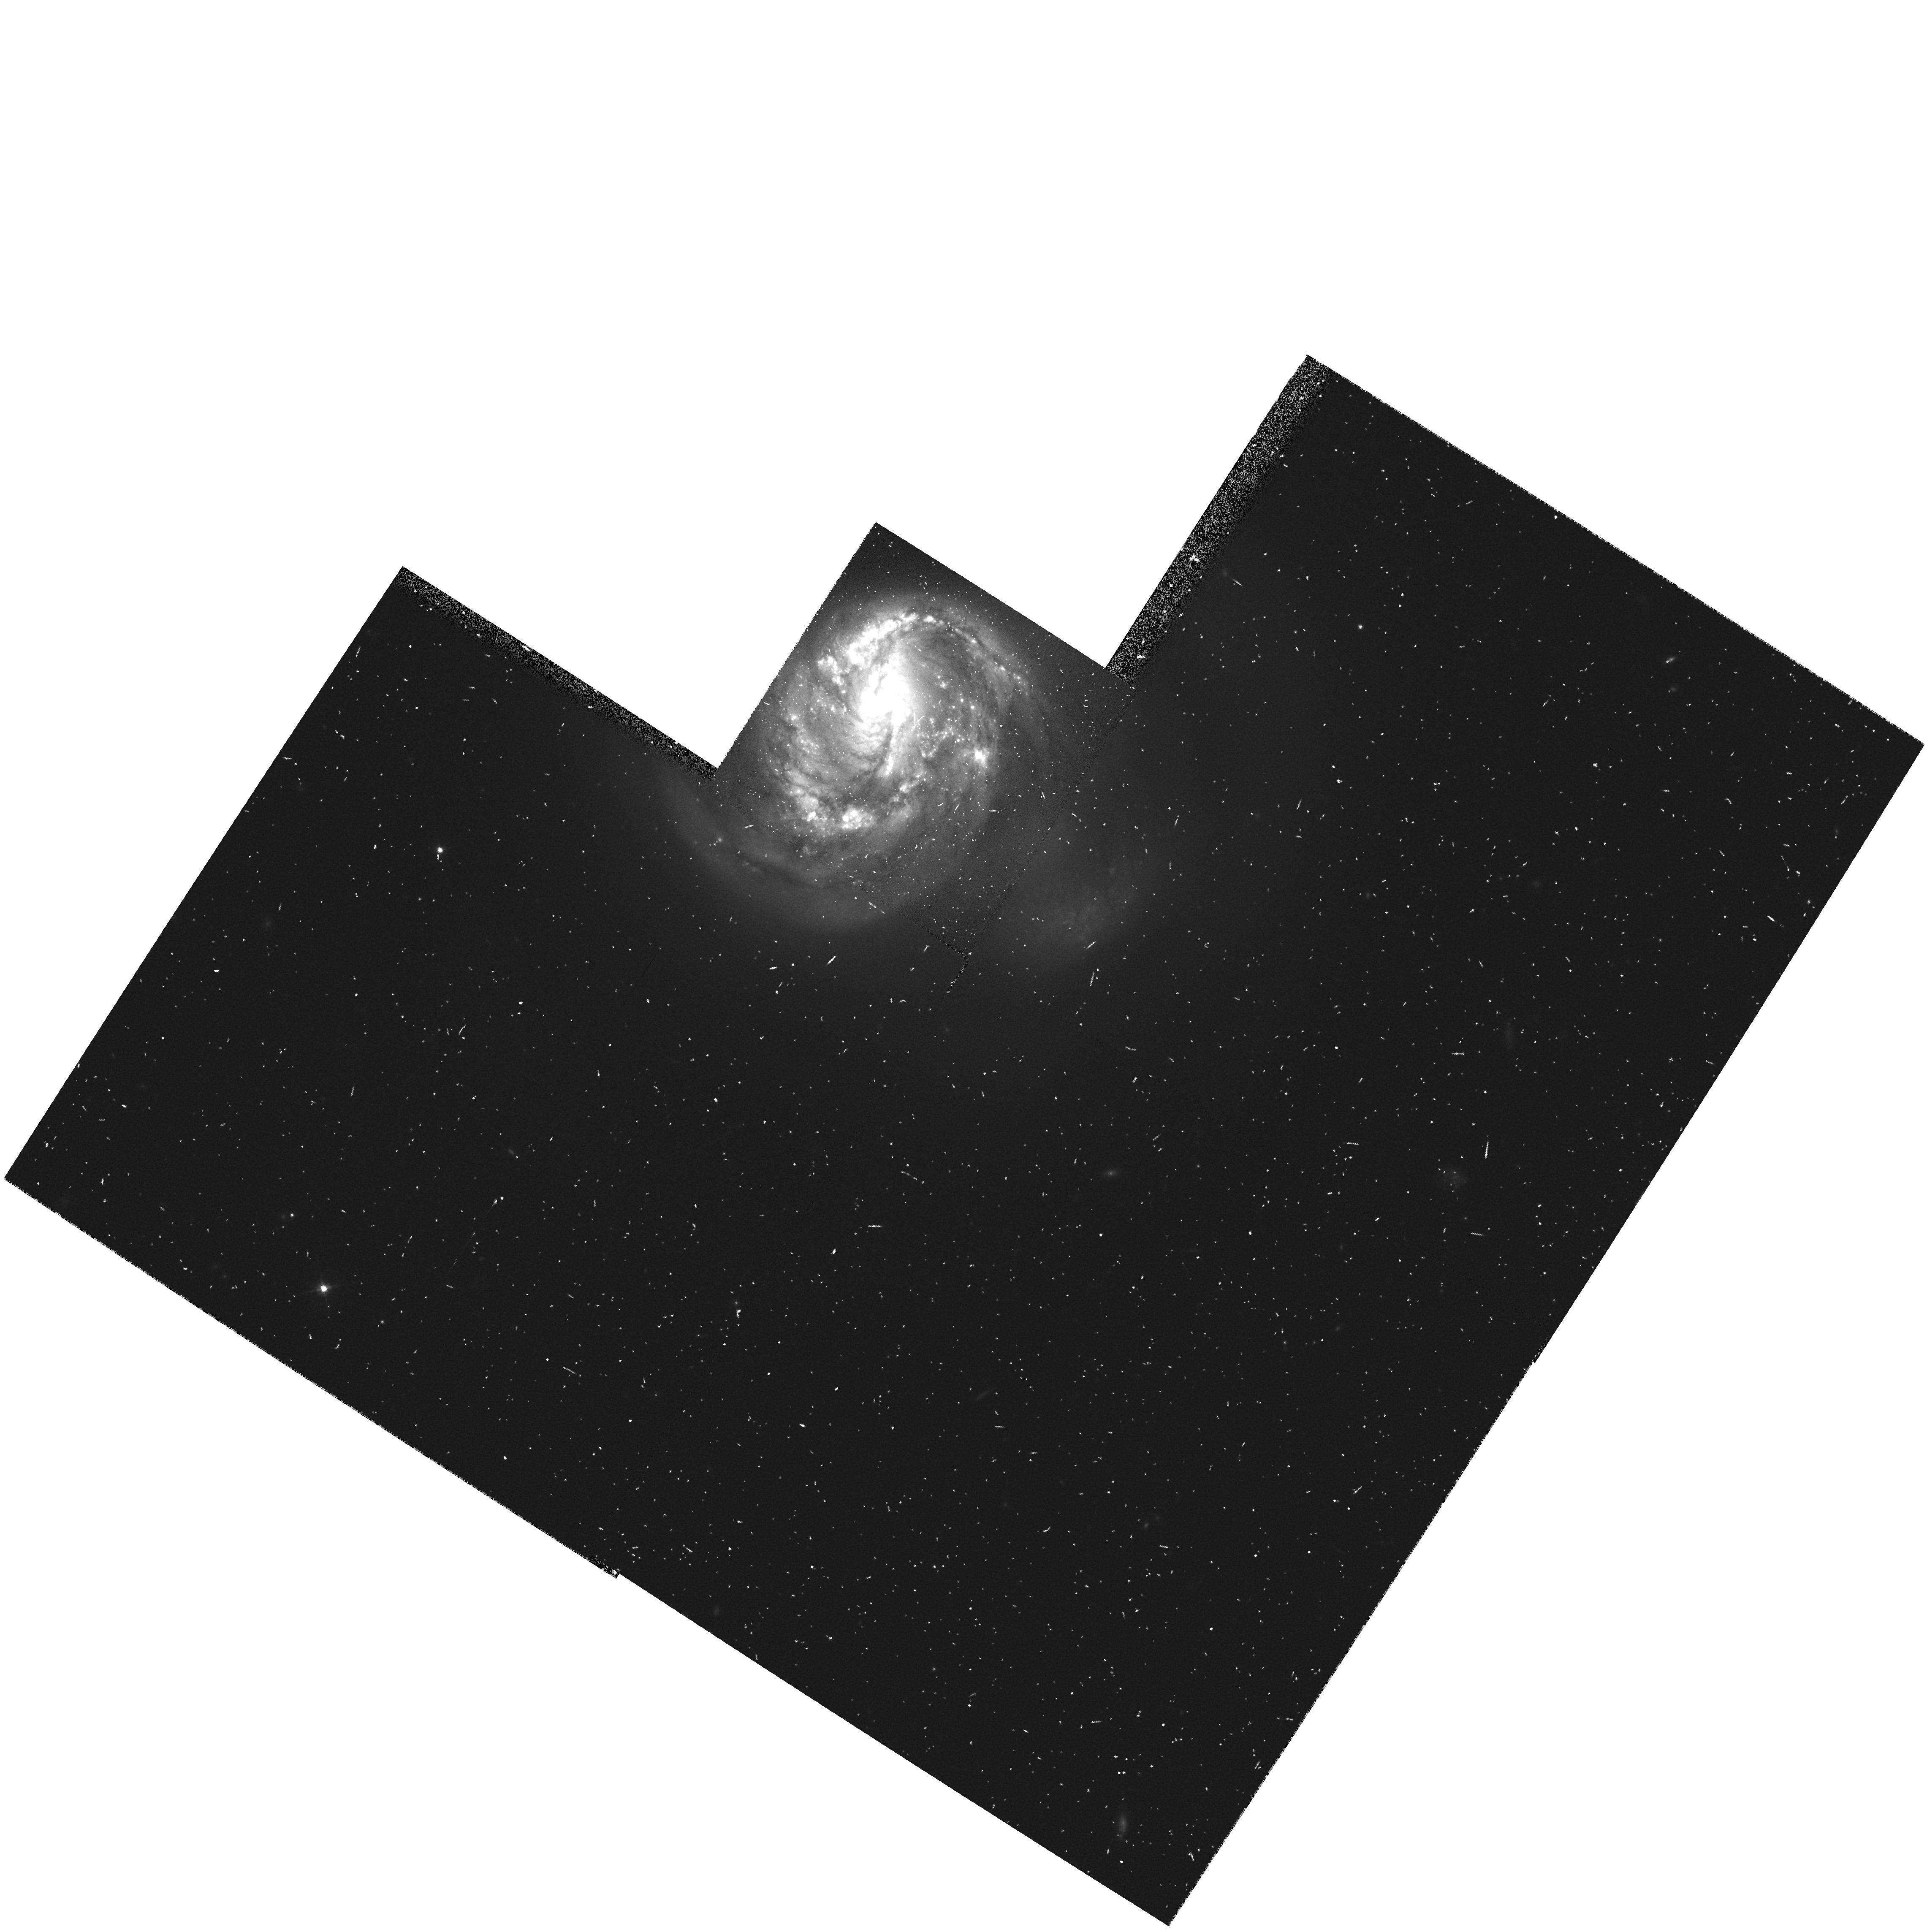
Target: IC5135
Instrument: WFPC2/PC
Filter: F606W
Exposure: 8 min
Observation ID: hst_5479_0w_wfpc2_pc_f606w_u2e60w

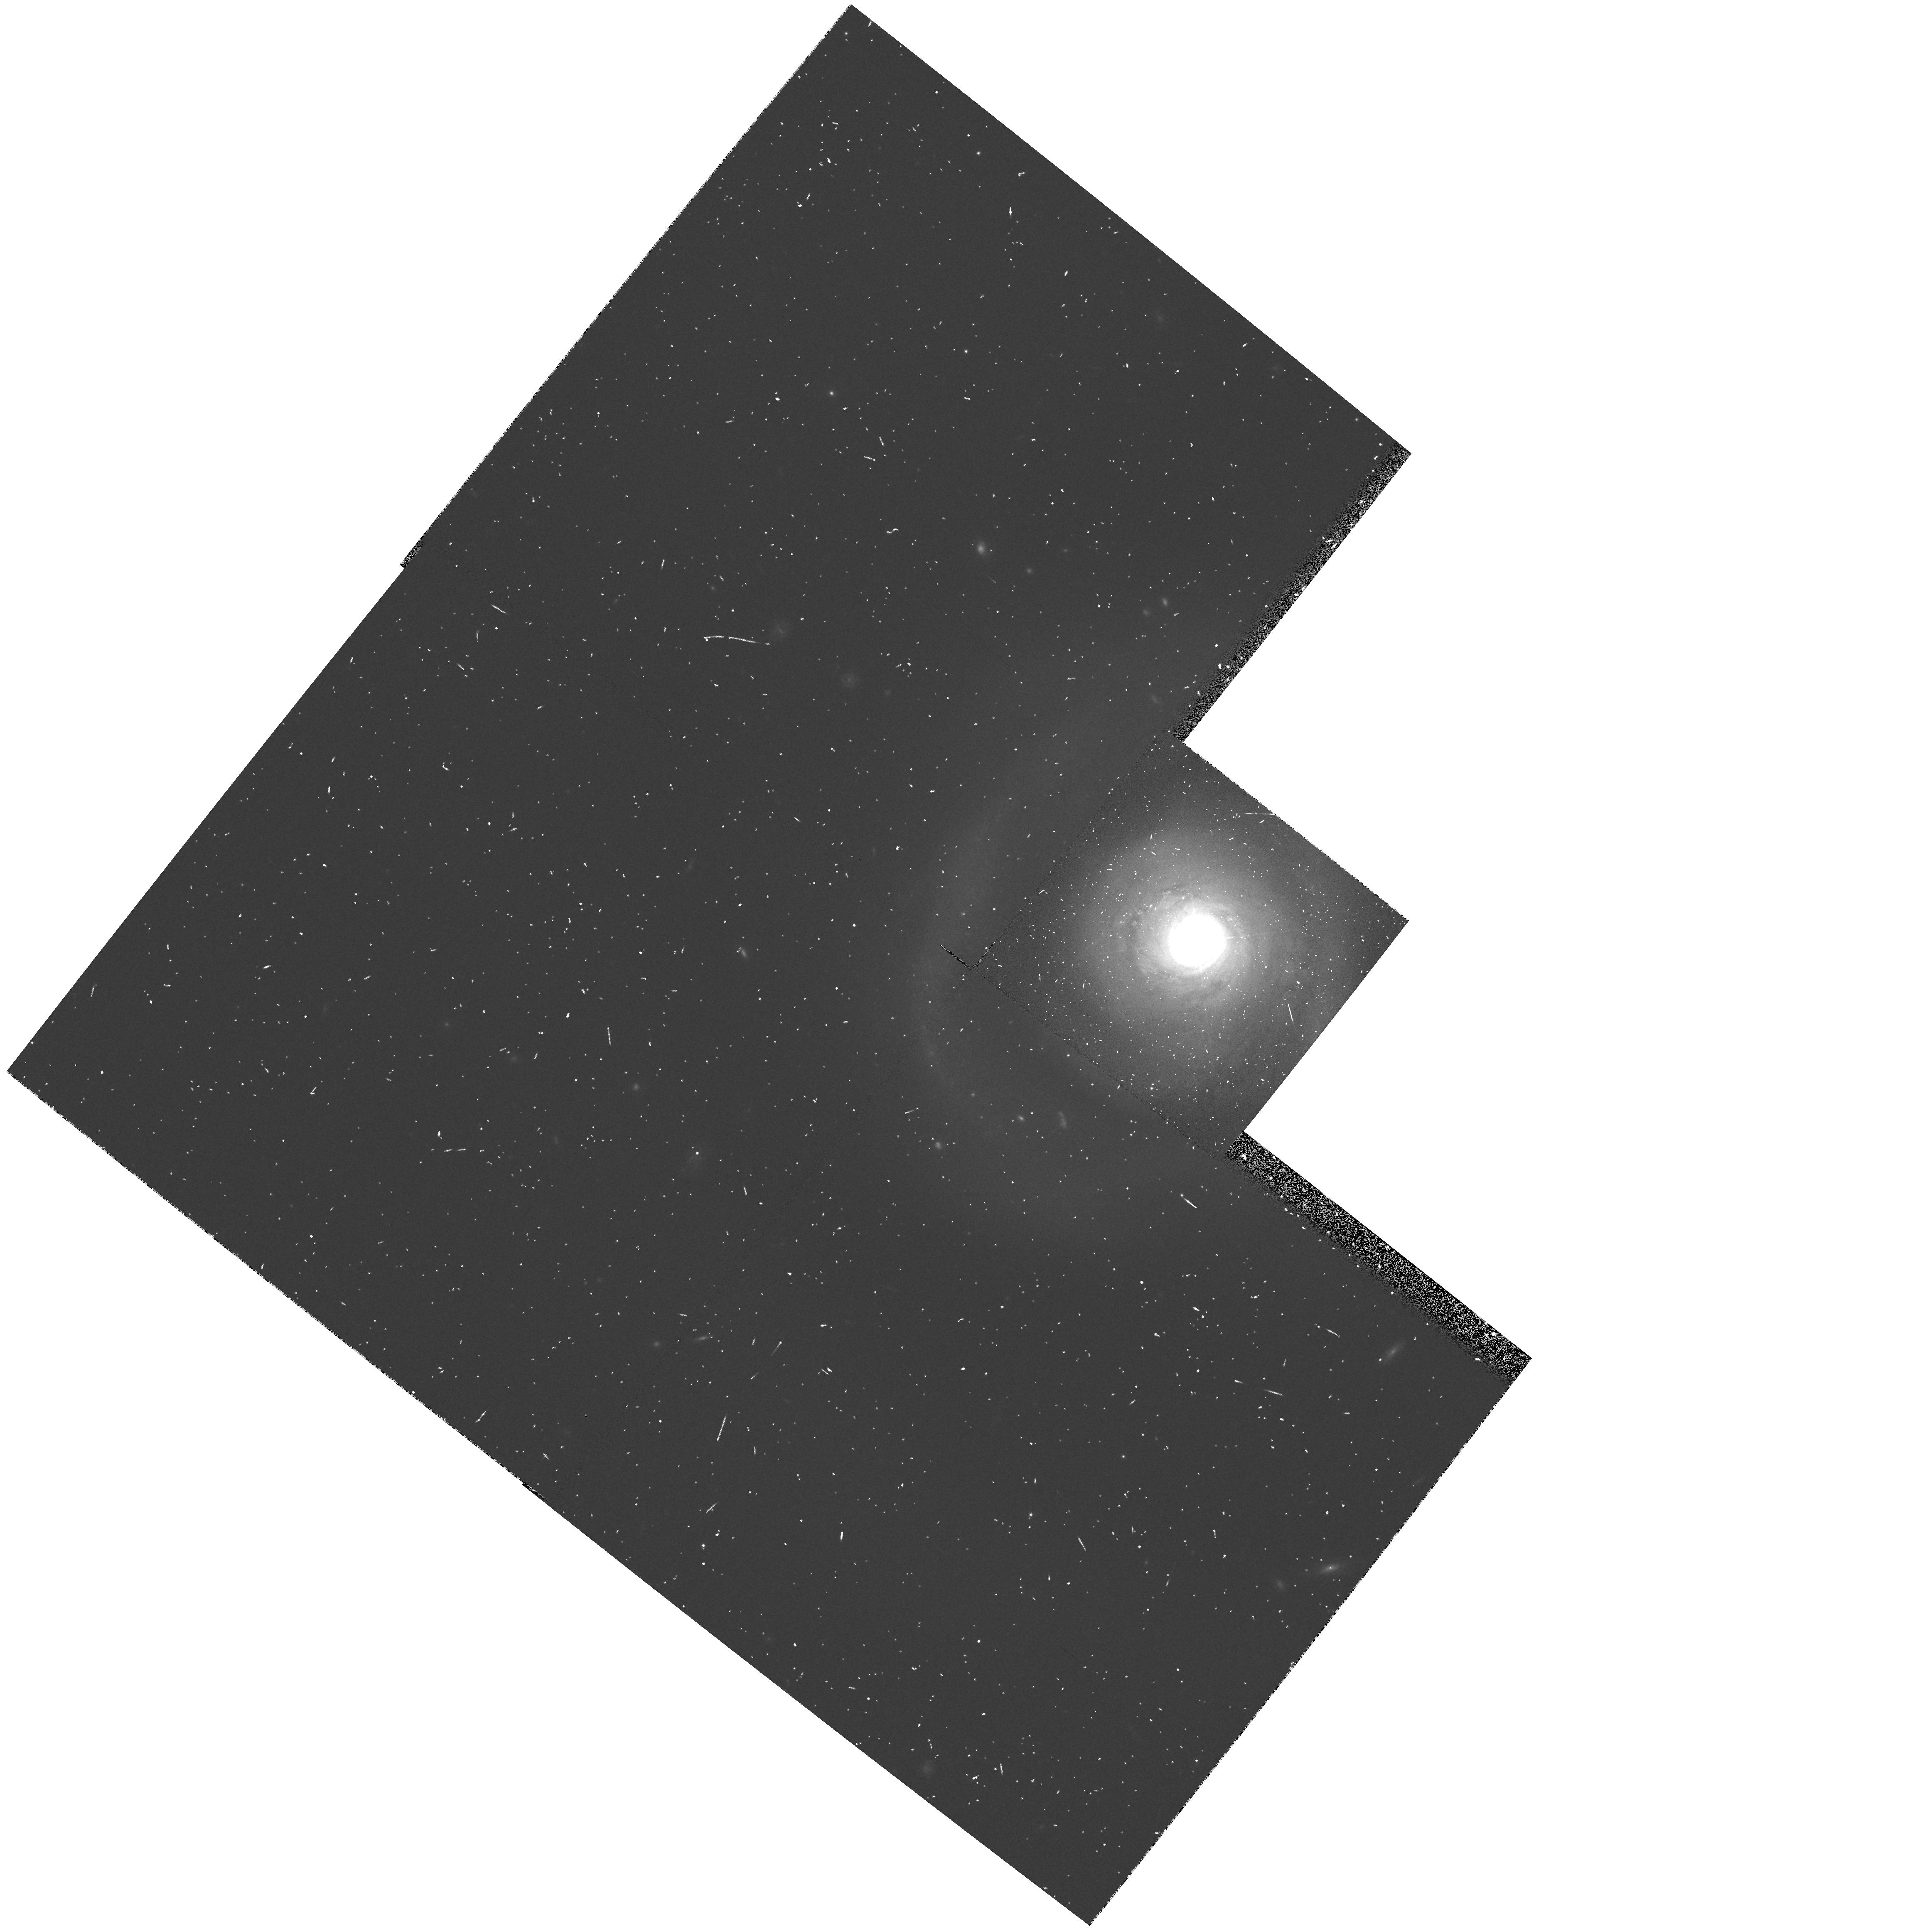
Target: NGC5548
Instrument: WFPC2/PC
Filter: F606W
Exposure: 8 min
Observation ID: hst_5479_4p_wfpc2_pc_f606w_u2e64p

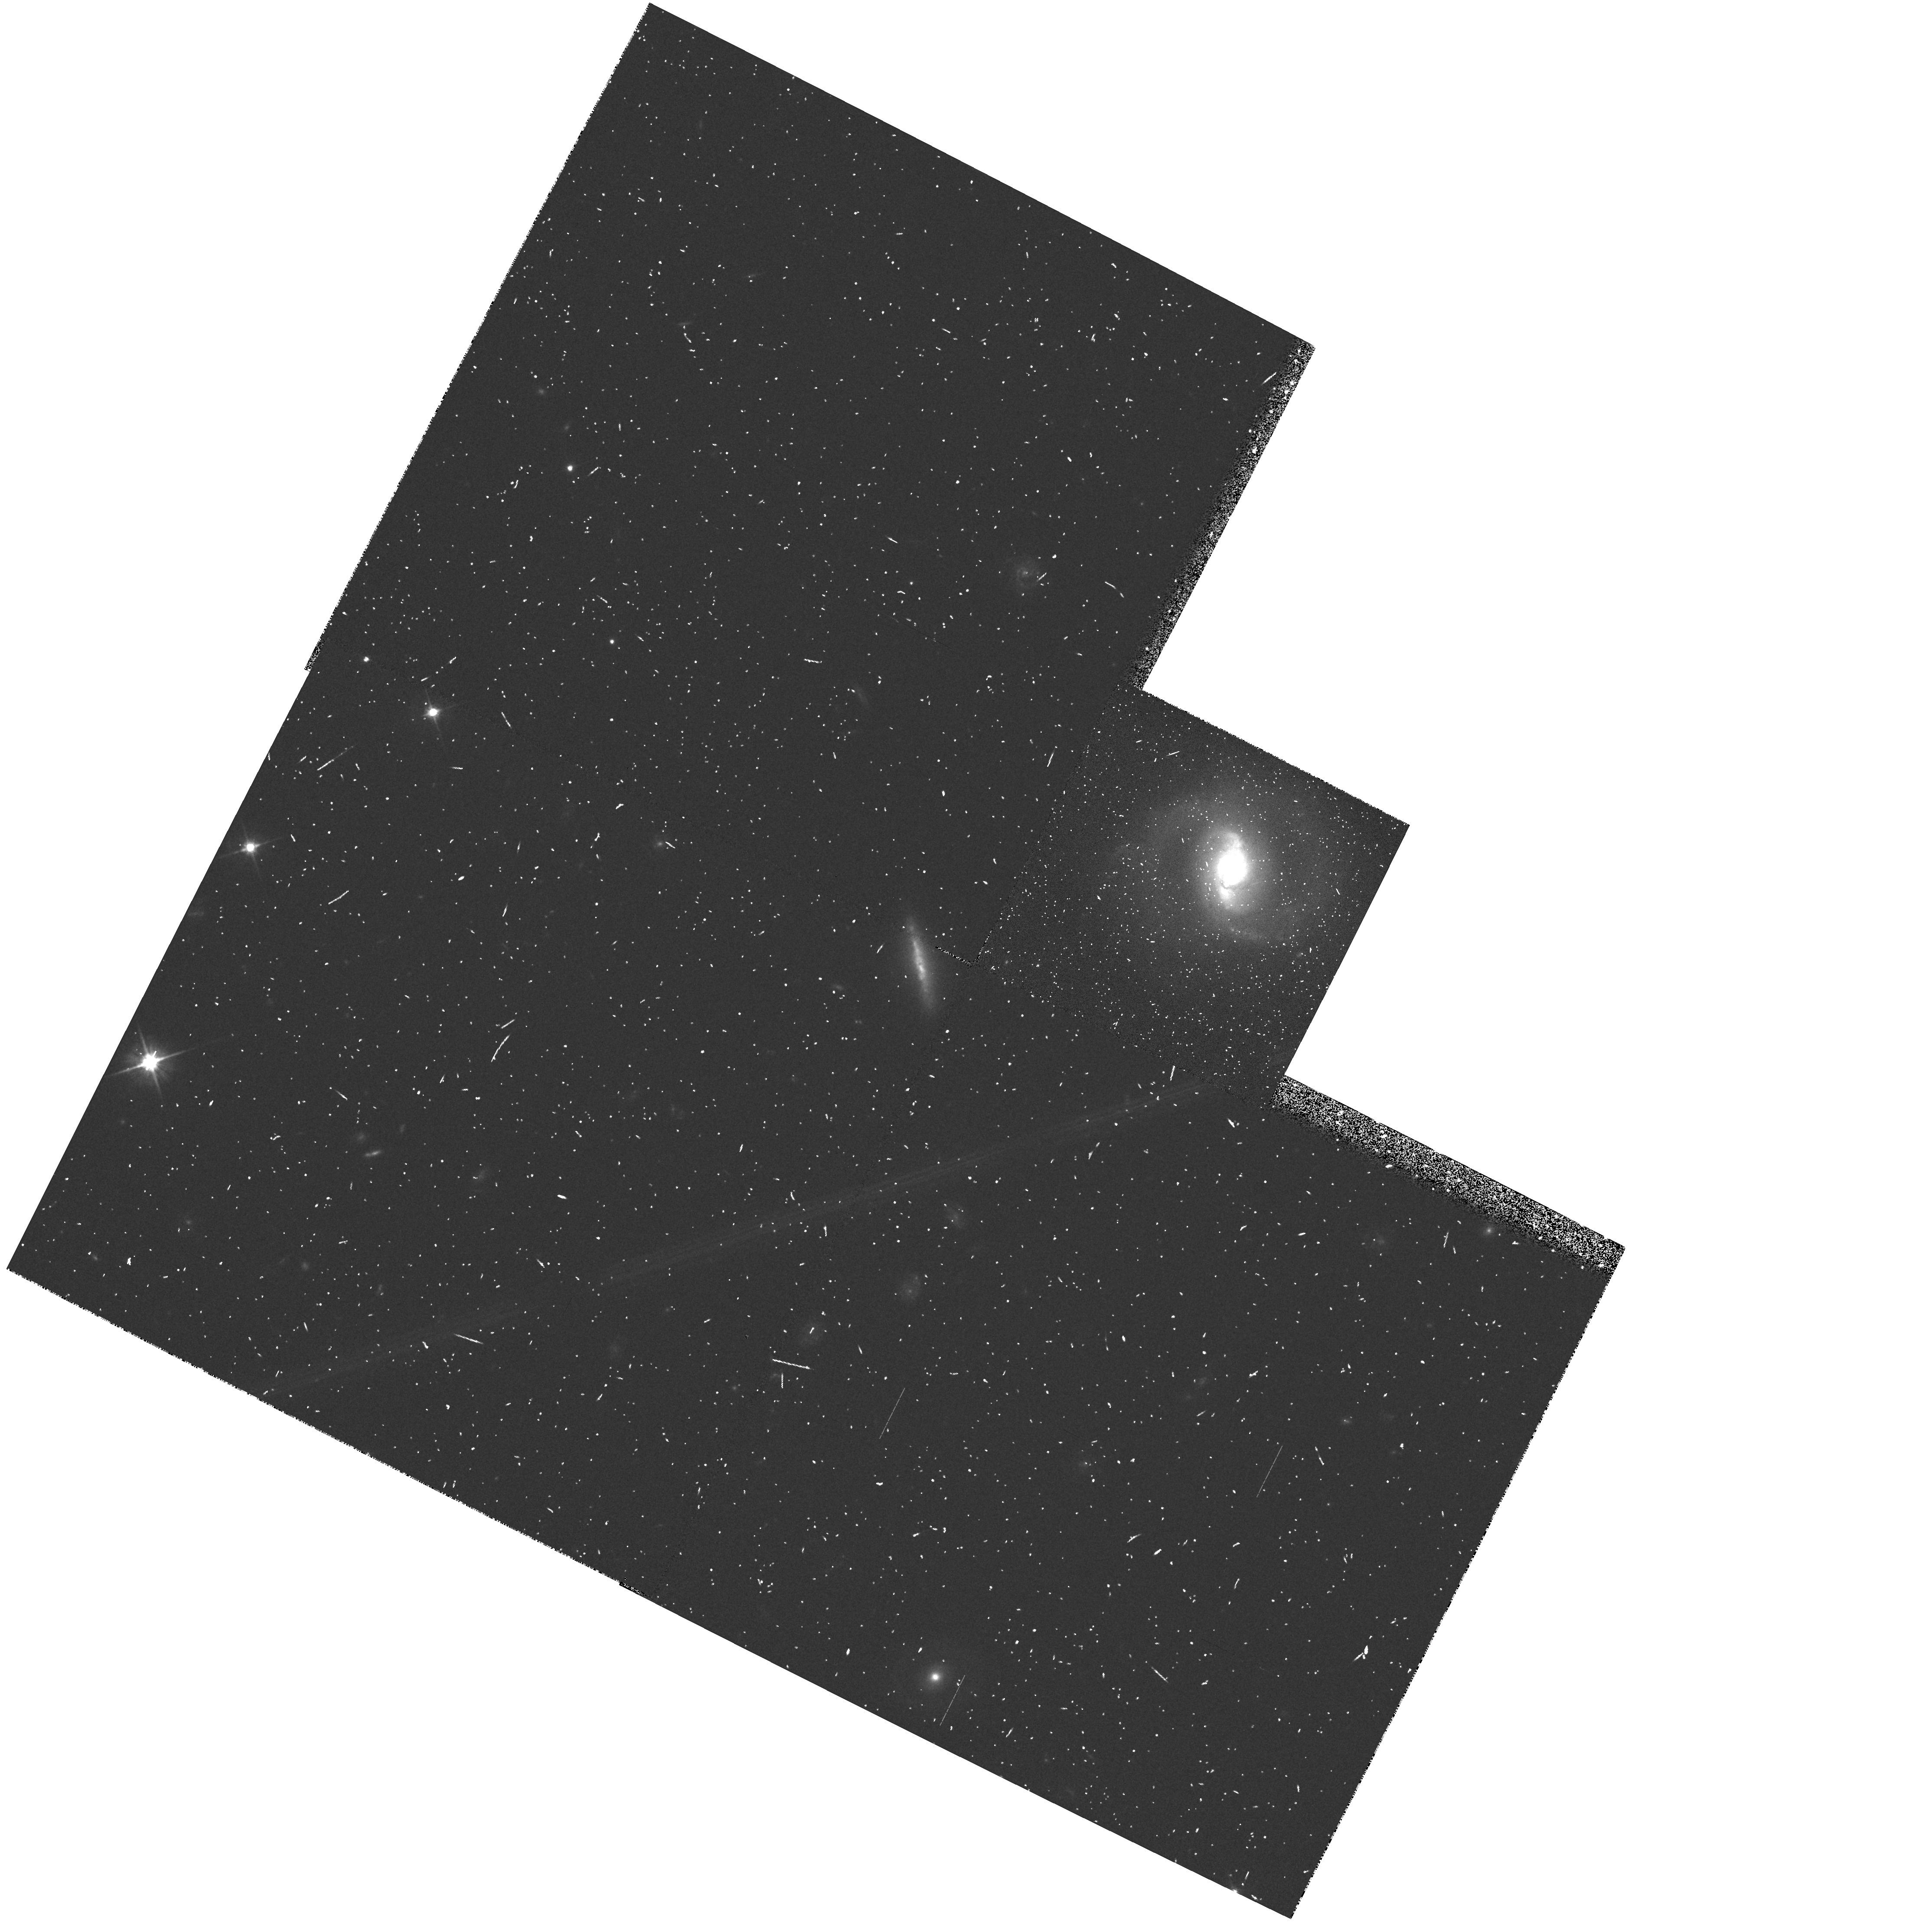
Target: IR1443+272
Instrument: WFPC2/PC
Filter: F606W
Exposure: 8 min
Observation ID: hst_5479_12_wfpc2_pc_f606w_u2e612

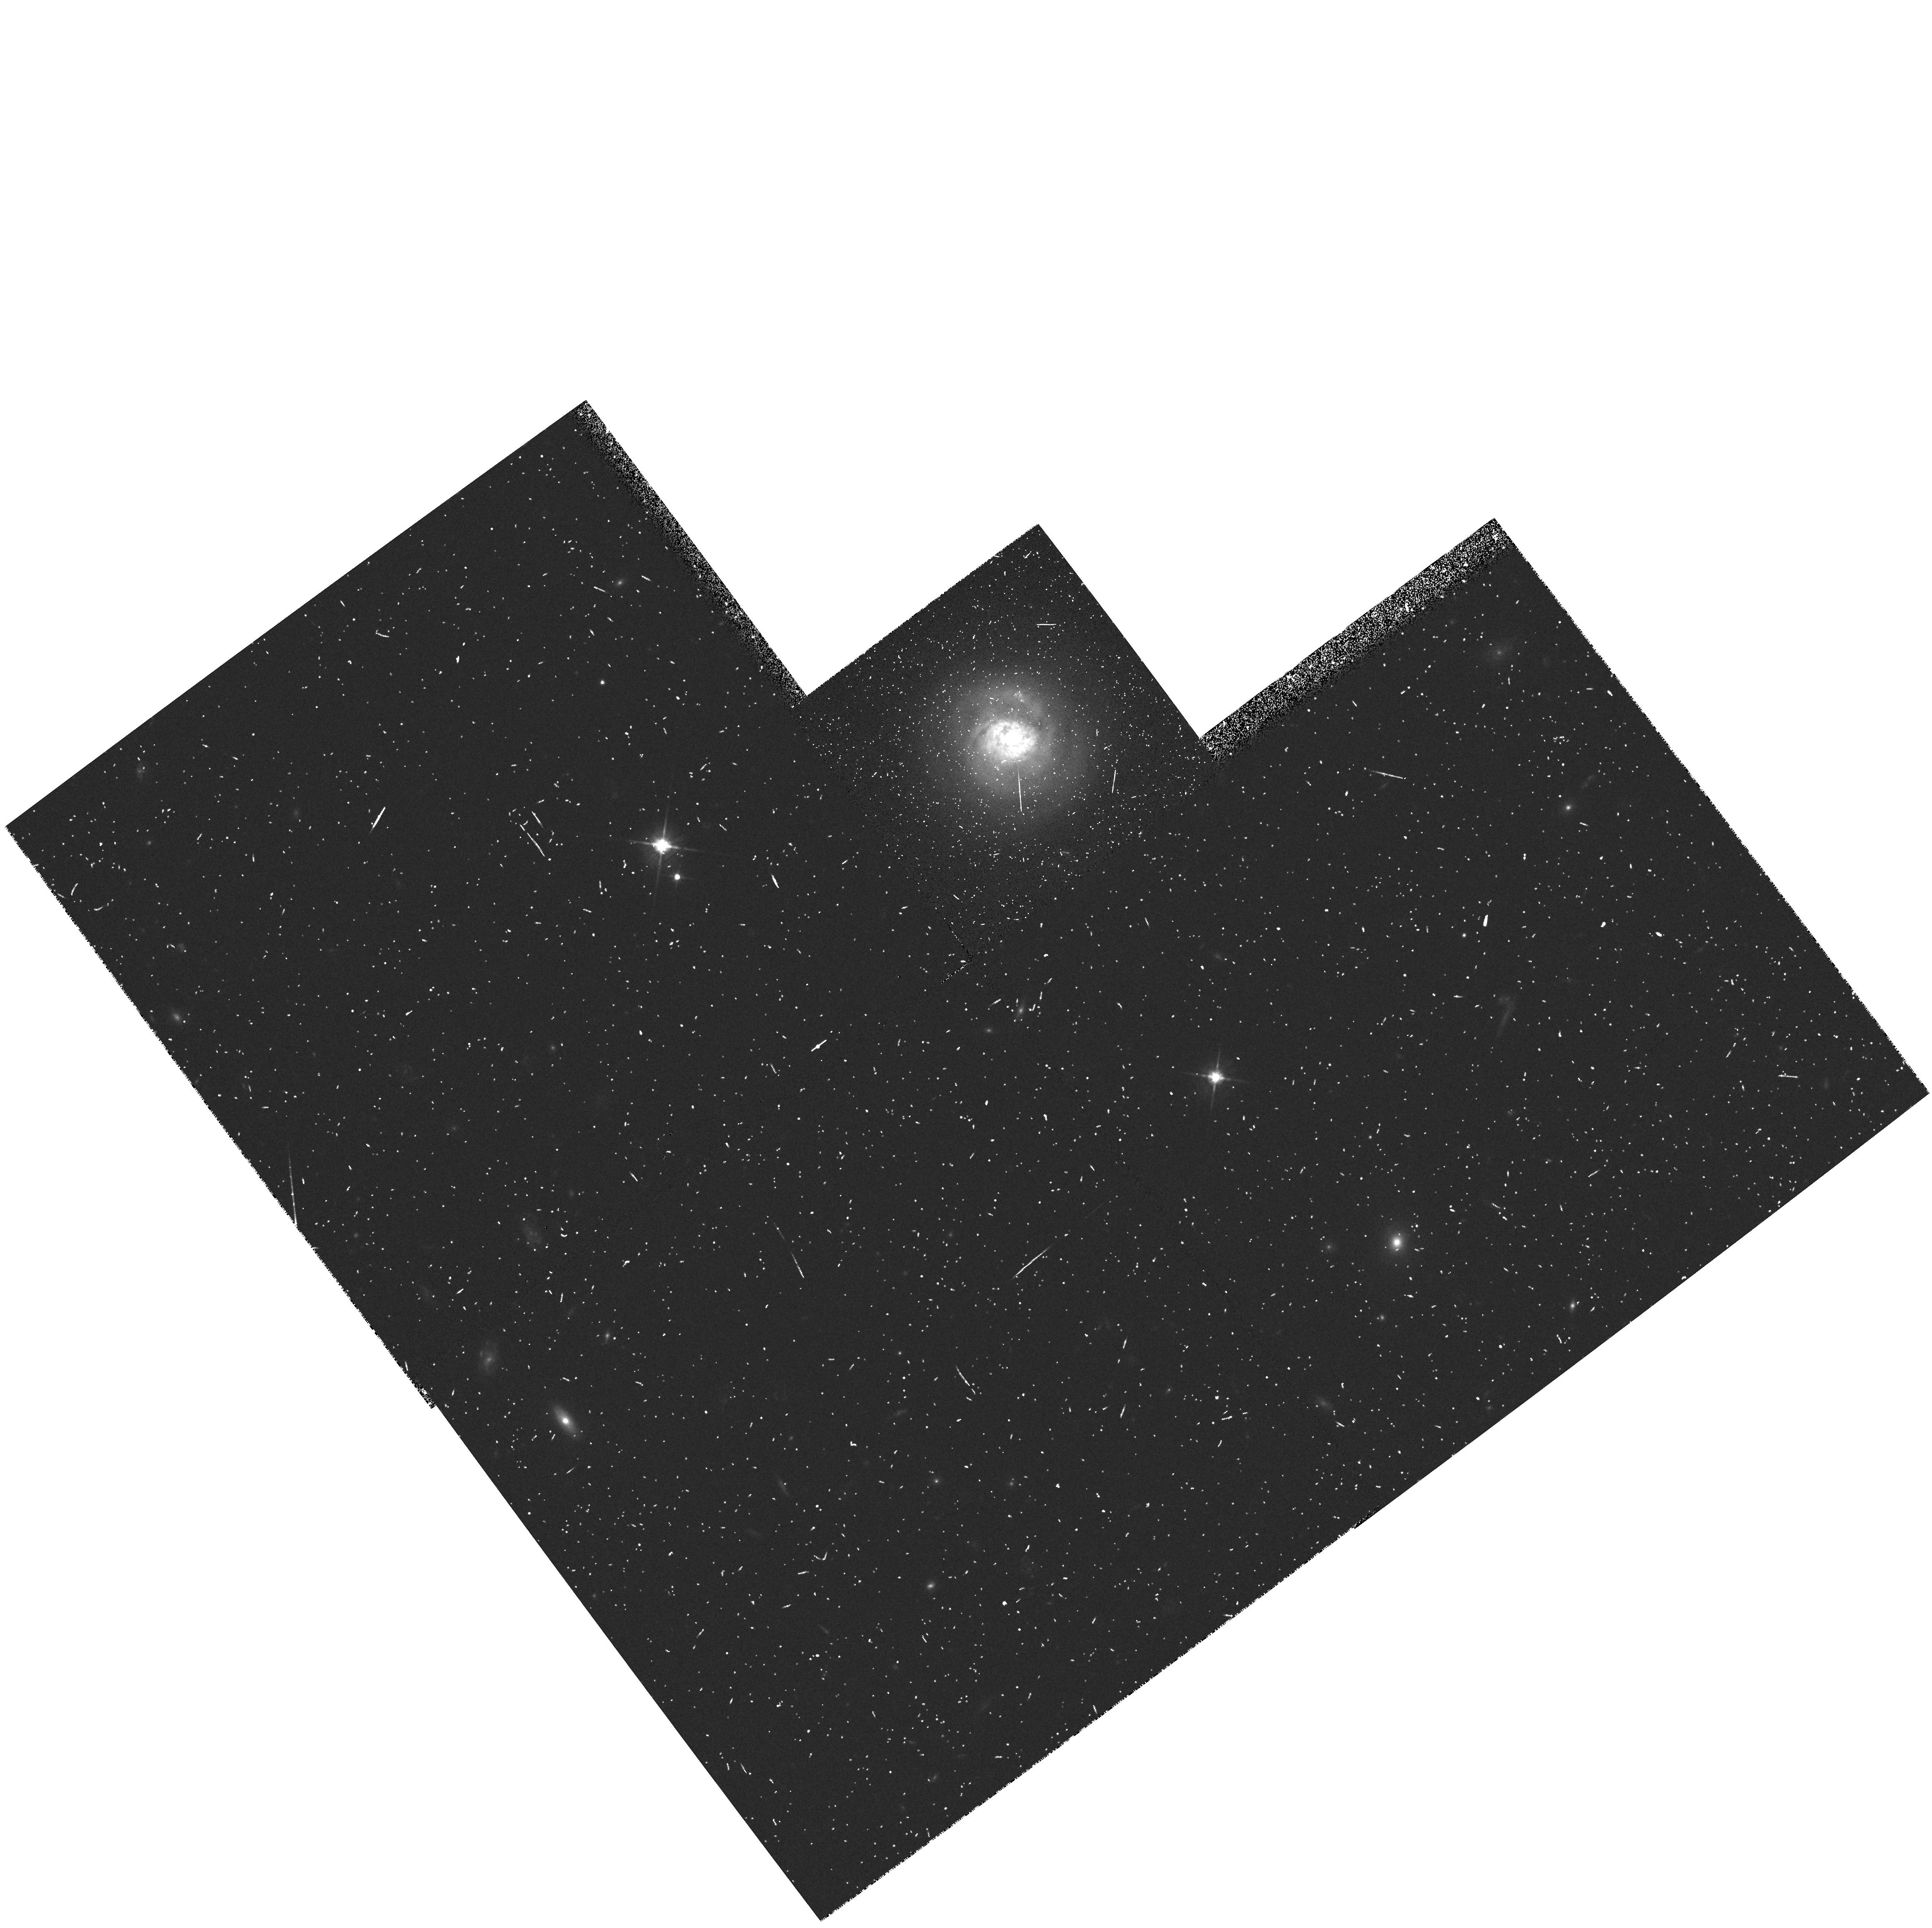
Target: MARK1490
Instrument: WFPC2/PC
Filter: F606W
Exposure: 8 min
Observation ID: hst_5479_7h_wfpc2_pc_f606w_u2e67h

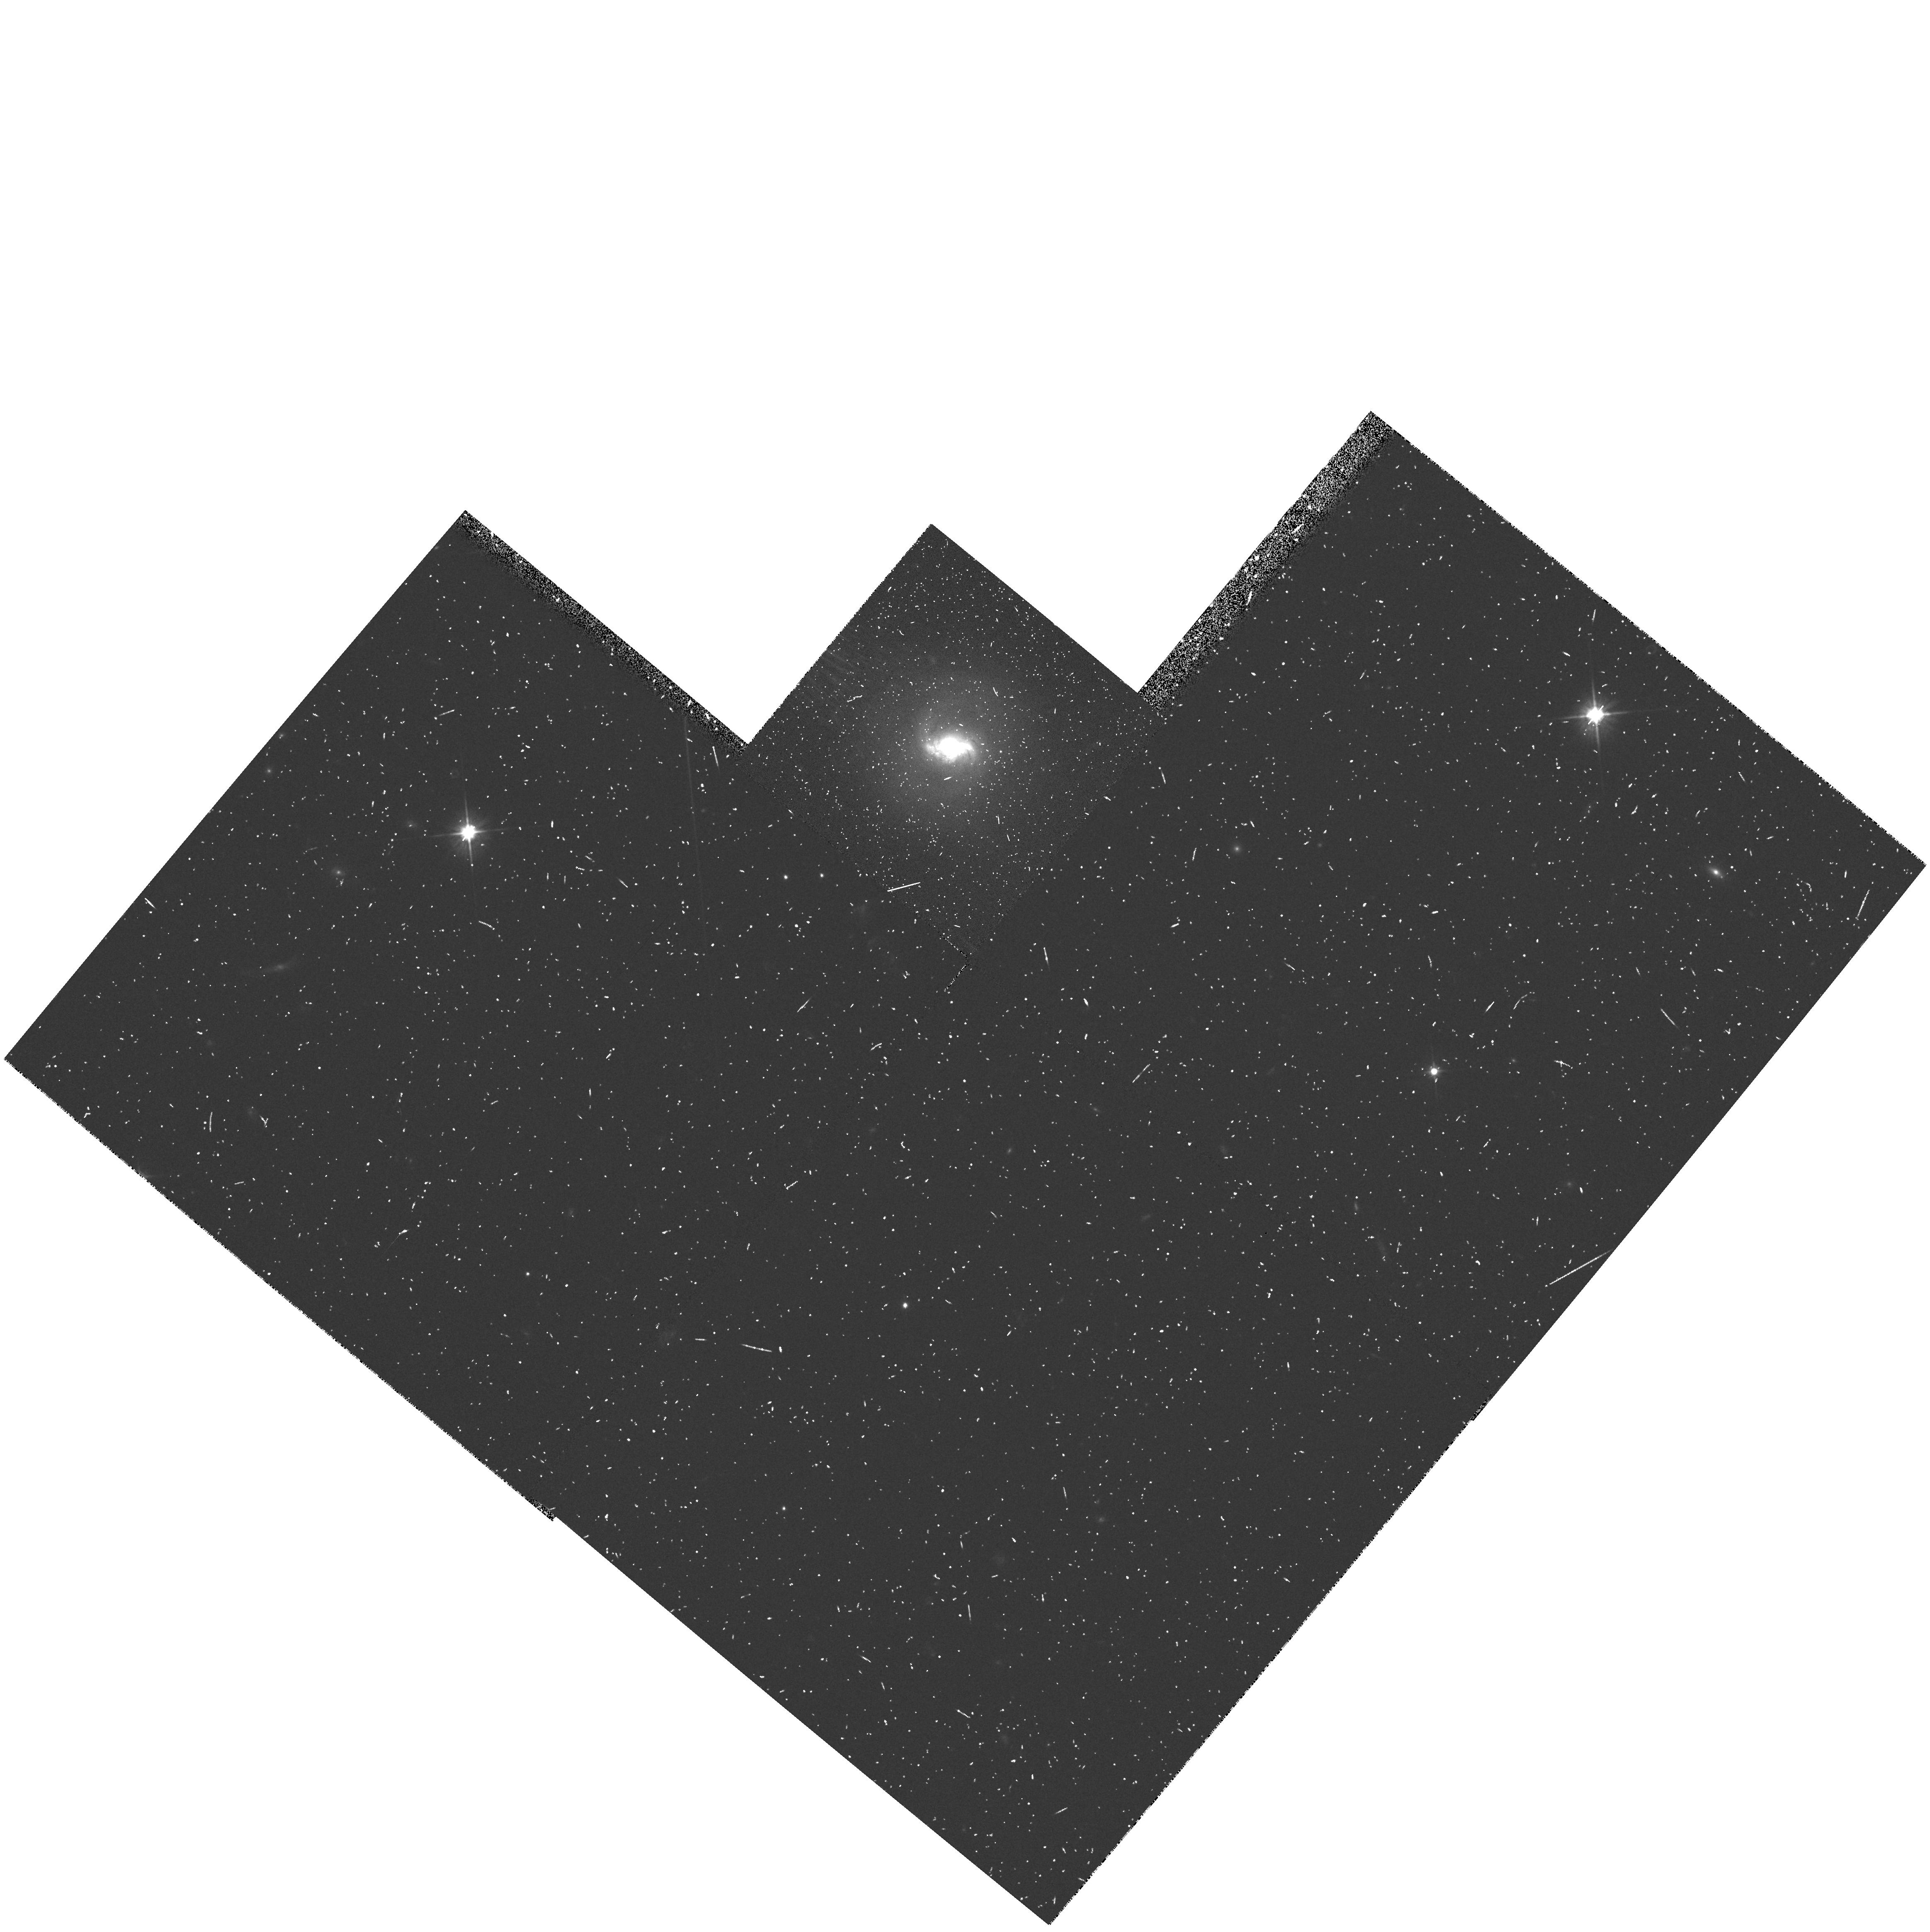
Target: MARK1193
Instrument: WFPC2/PC
Filter: F606W
Exposure: 8 min
Observation ID: hst_5479_79_wfpc2_pc_f606w_u2e679

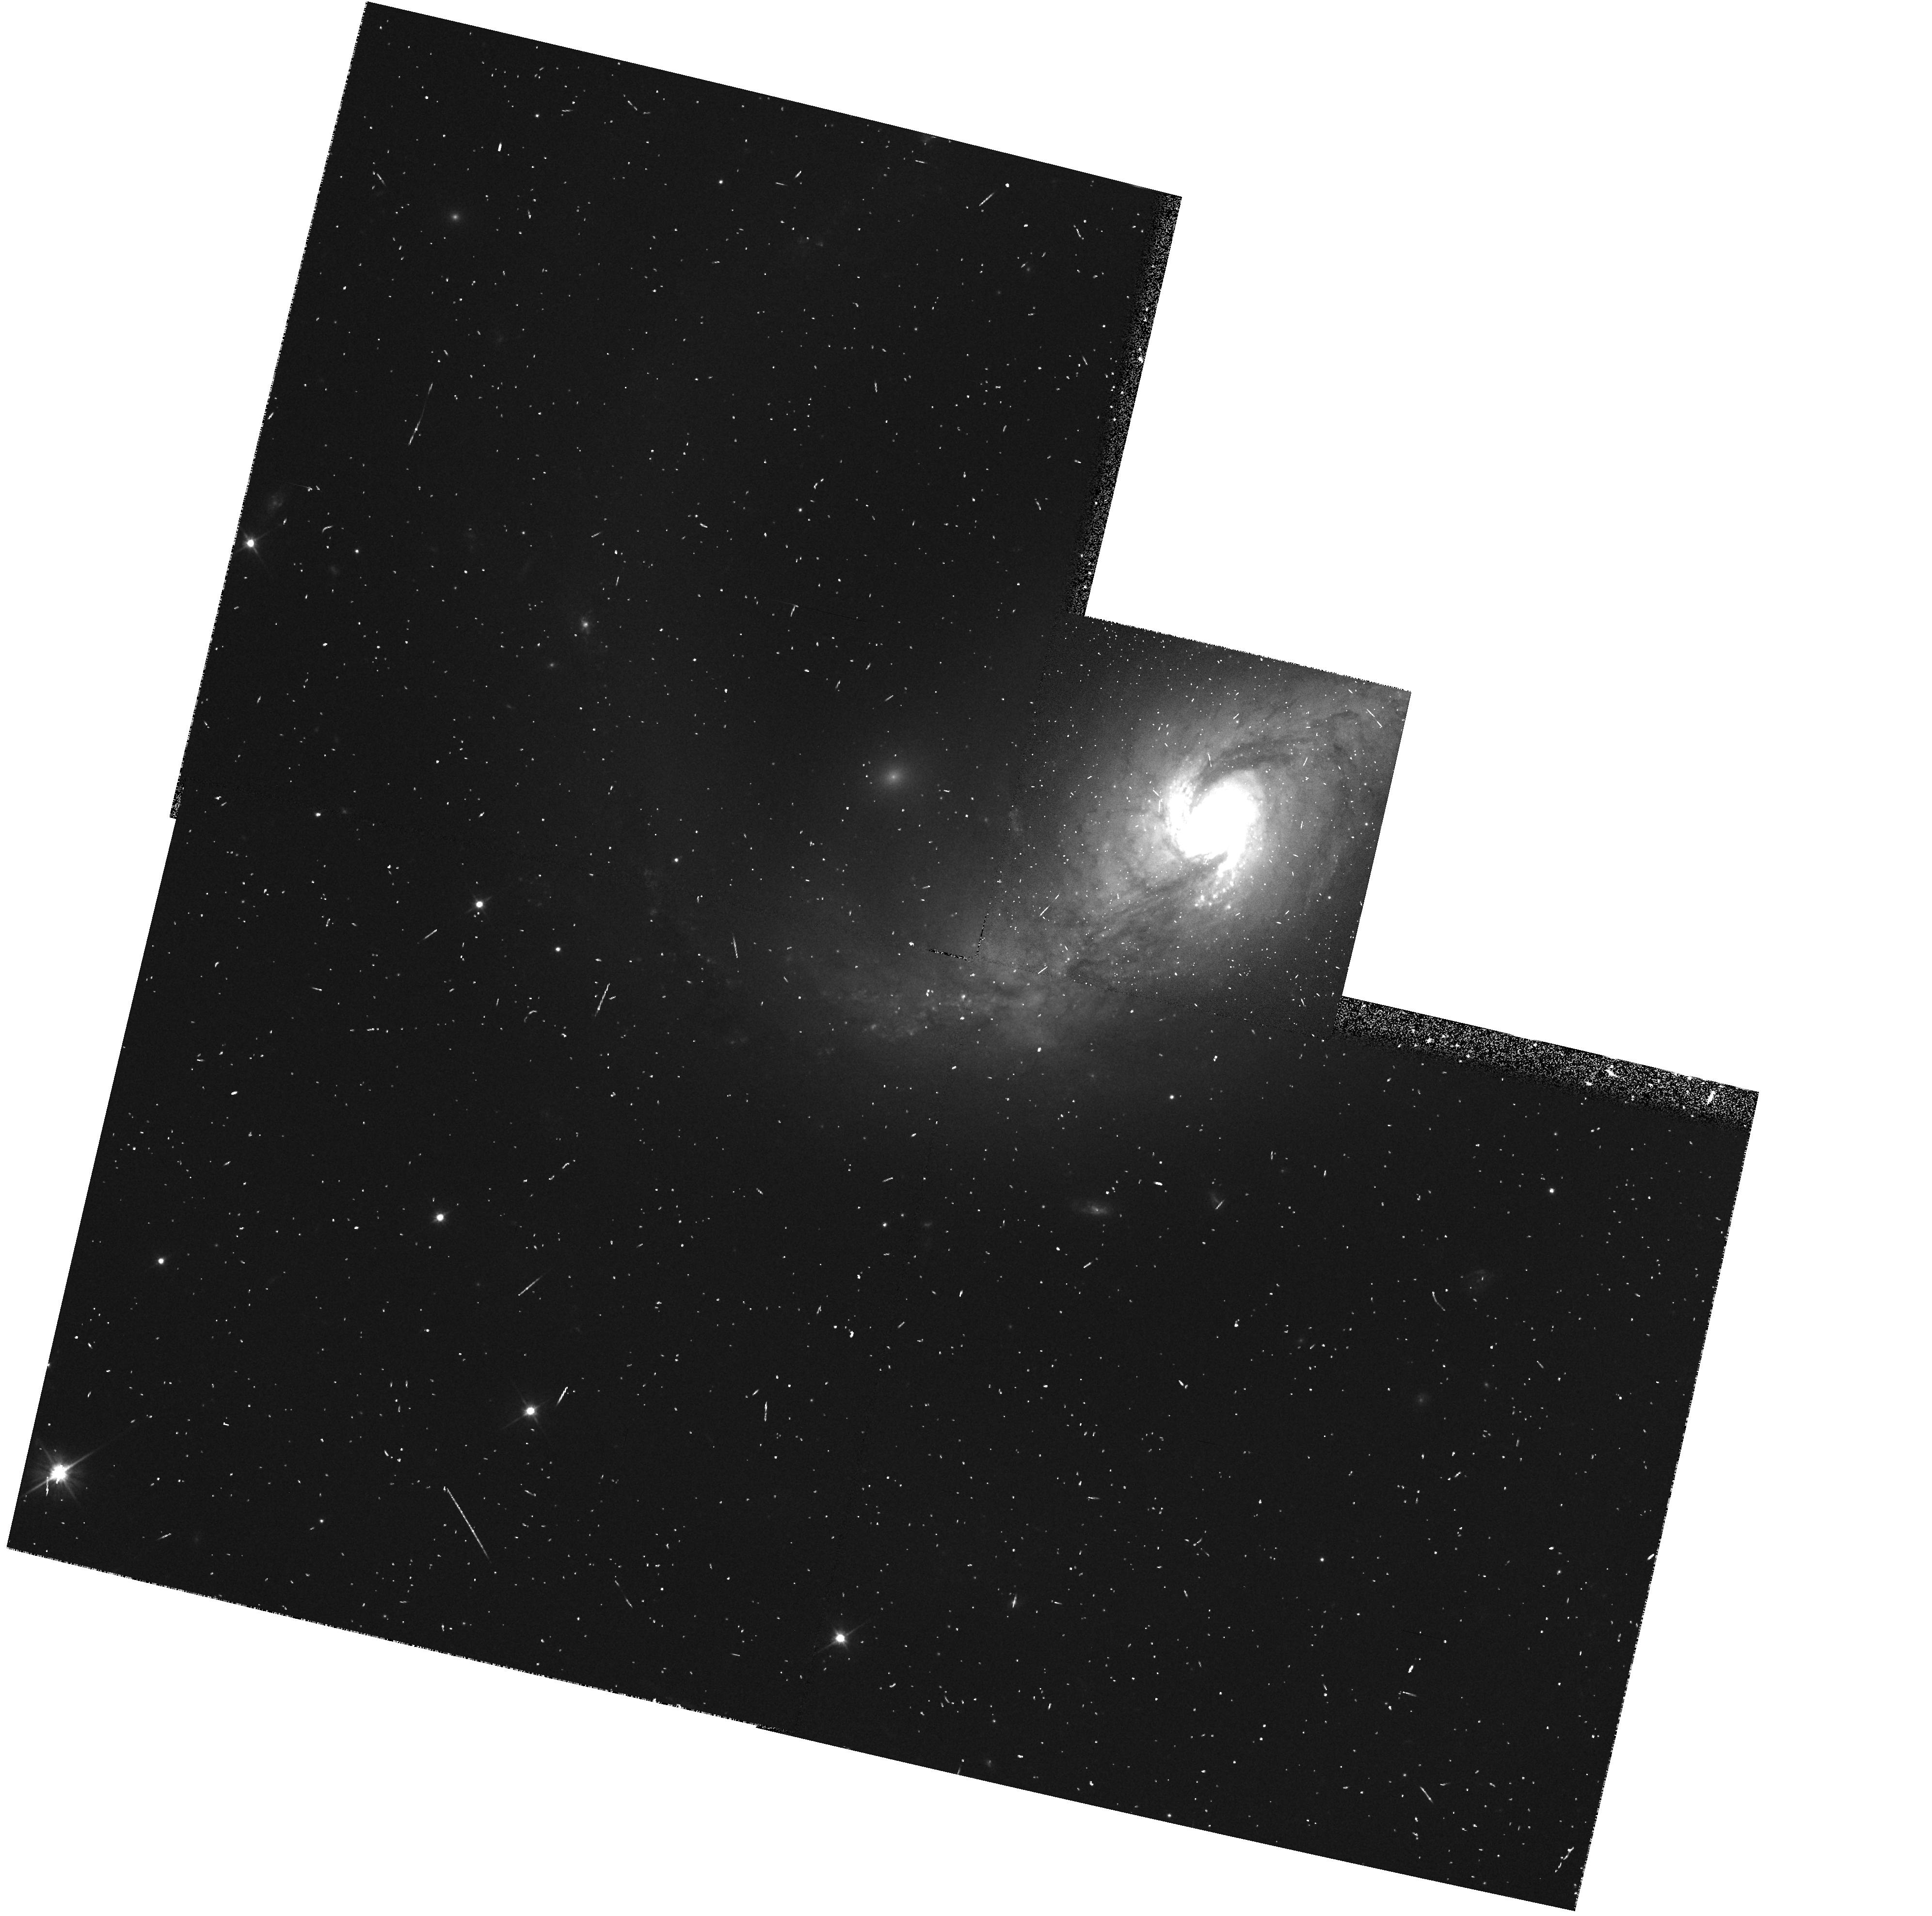
Target: NGC5135
Instrument: WFPC2/PC
Filter: F606W
Exposure: 8 min
Observation ID: hst_5479_4j_wfpc2_pc_f606w_u2e64j

SUBARCSECOND STRUCTURE IN NEARBY AGNS (PI: Malkan, Matthew A.)

We propose Snapshot imaging of subarcsecond structures in the centers of nearby active galaxies. Many of HST's major discoveries have come from just such imaging: including circumnuclear dust rings and disks (NGC 4261, M51), optical jets (NGC 3862), bright blue star clusters (NGC 1275), and stellar cusps (M87). These images can also detect fine structures from collisions/mergers, triaxiality, bars, biconical outflows/jets, and other interactions of the nucleus and its environment. HST's unparalleled post- COSTAR resolution of 0.1" corresponds to 40 pc at z=0.02 (H=75). This gives desired times for full white-light exposures (200--500 secs) which are well-matched to the typical integrations available in schedule gaps. The 400 targets--nearby Seyfert galaxies, LINERs and radiogalaxies at z<0.03-- are distributed around the sky. All observed targets will also be imaged from the ground at optical and radio wavelengths. Our program complements other work which will determine what small-scale structures are found in NORMAL galaxies. The Snapshot images (which we intend to release early) will also help future observers to identify the best location(s) for follow-up FOS spectroscopy (eg., for dynamical measurements of mass). These Snapshots offer the real probability of new discoveries about the interactions between the central engine, the stars, and interstellar matter in active galactic nuclei.